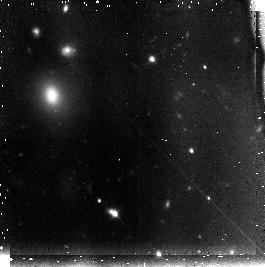
Target: field at RA 202.091°, Dec -31.607°
Instrument: NICMOS/NIC3
Filter: F110W
Exposure: 45 min
Observation ID: n95t20010

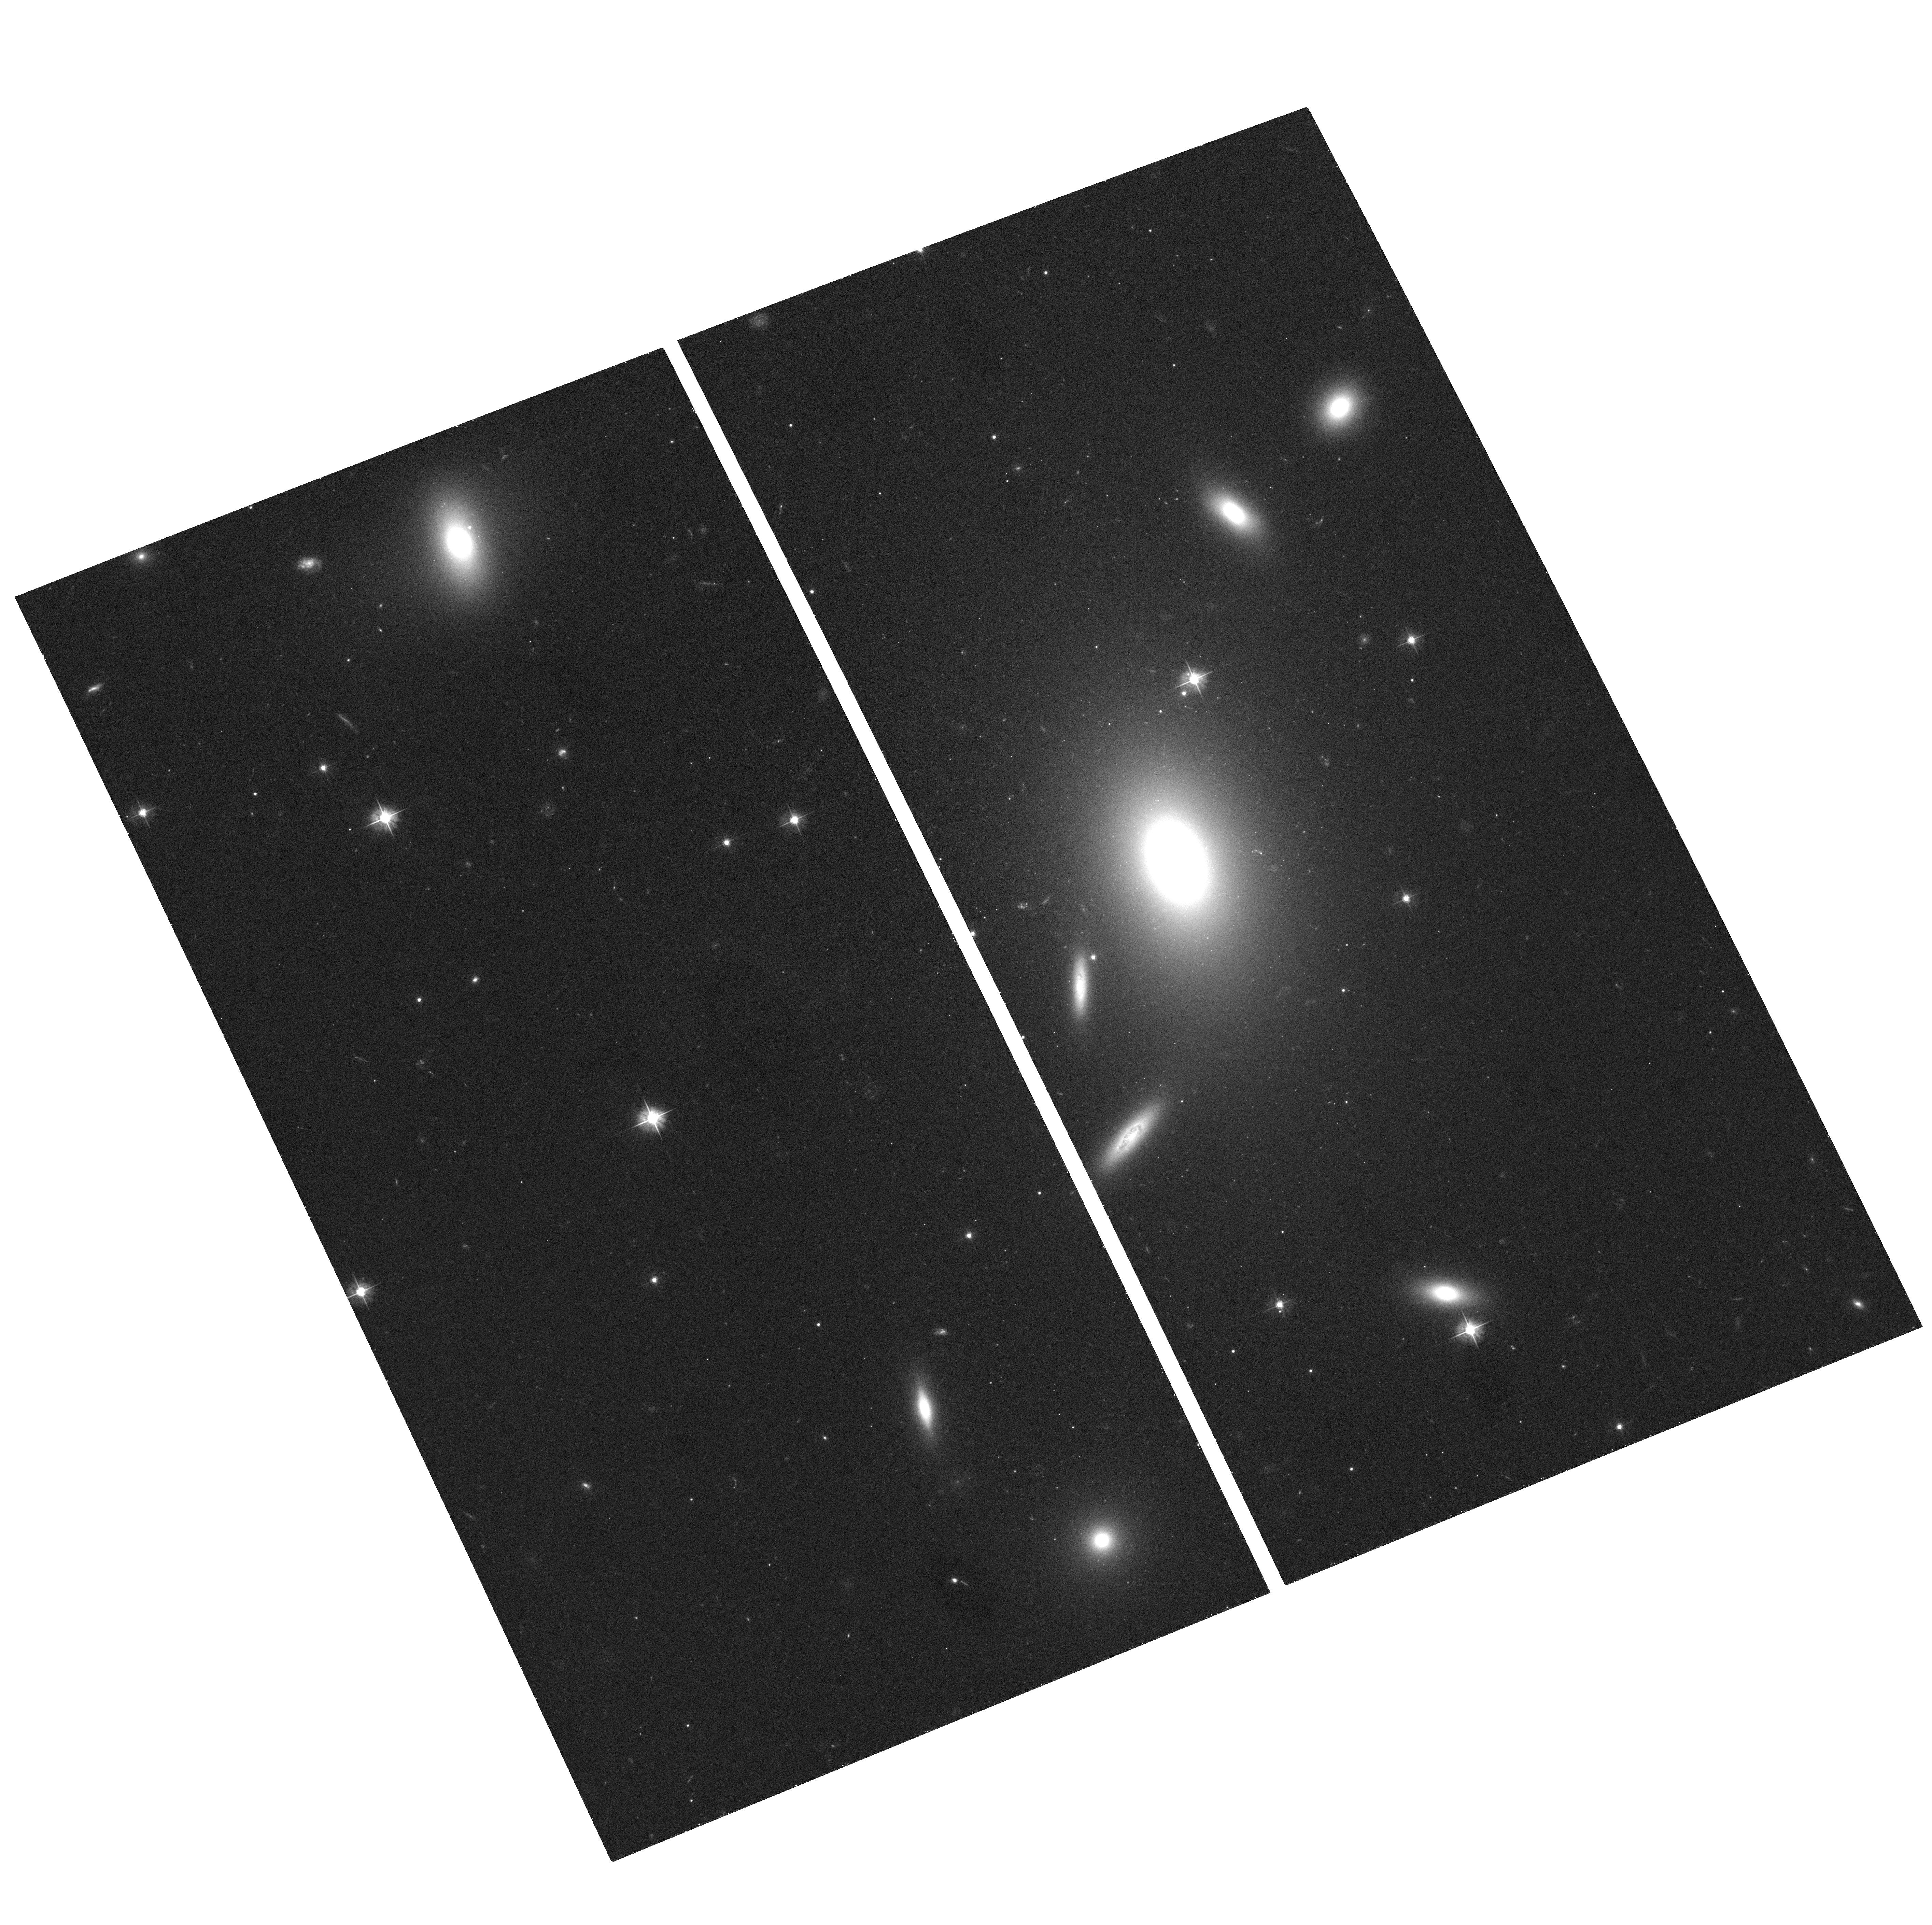
Target: ESO509-G008
Instrument: ACS/WFC
Filter: F475W
Exposure: 18 min
Observation ID: hst_10429_02_acs_wfc_f475w_j95t02

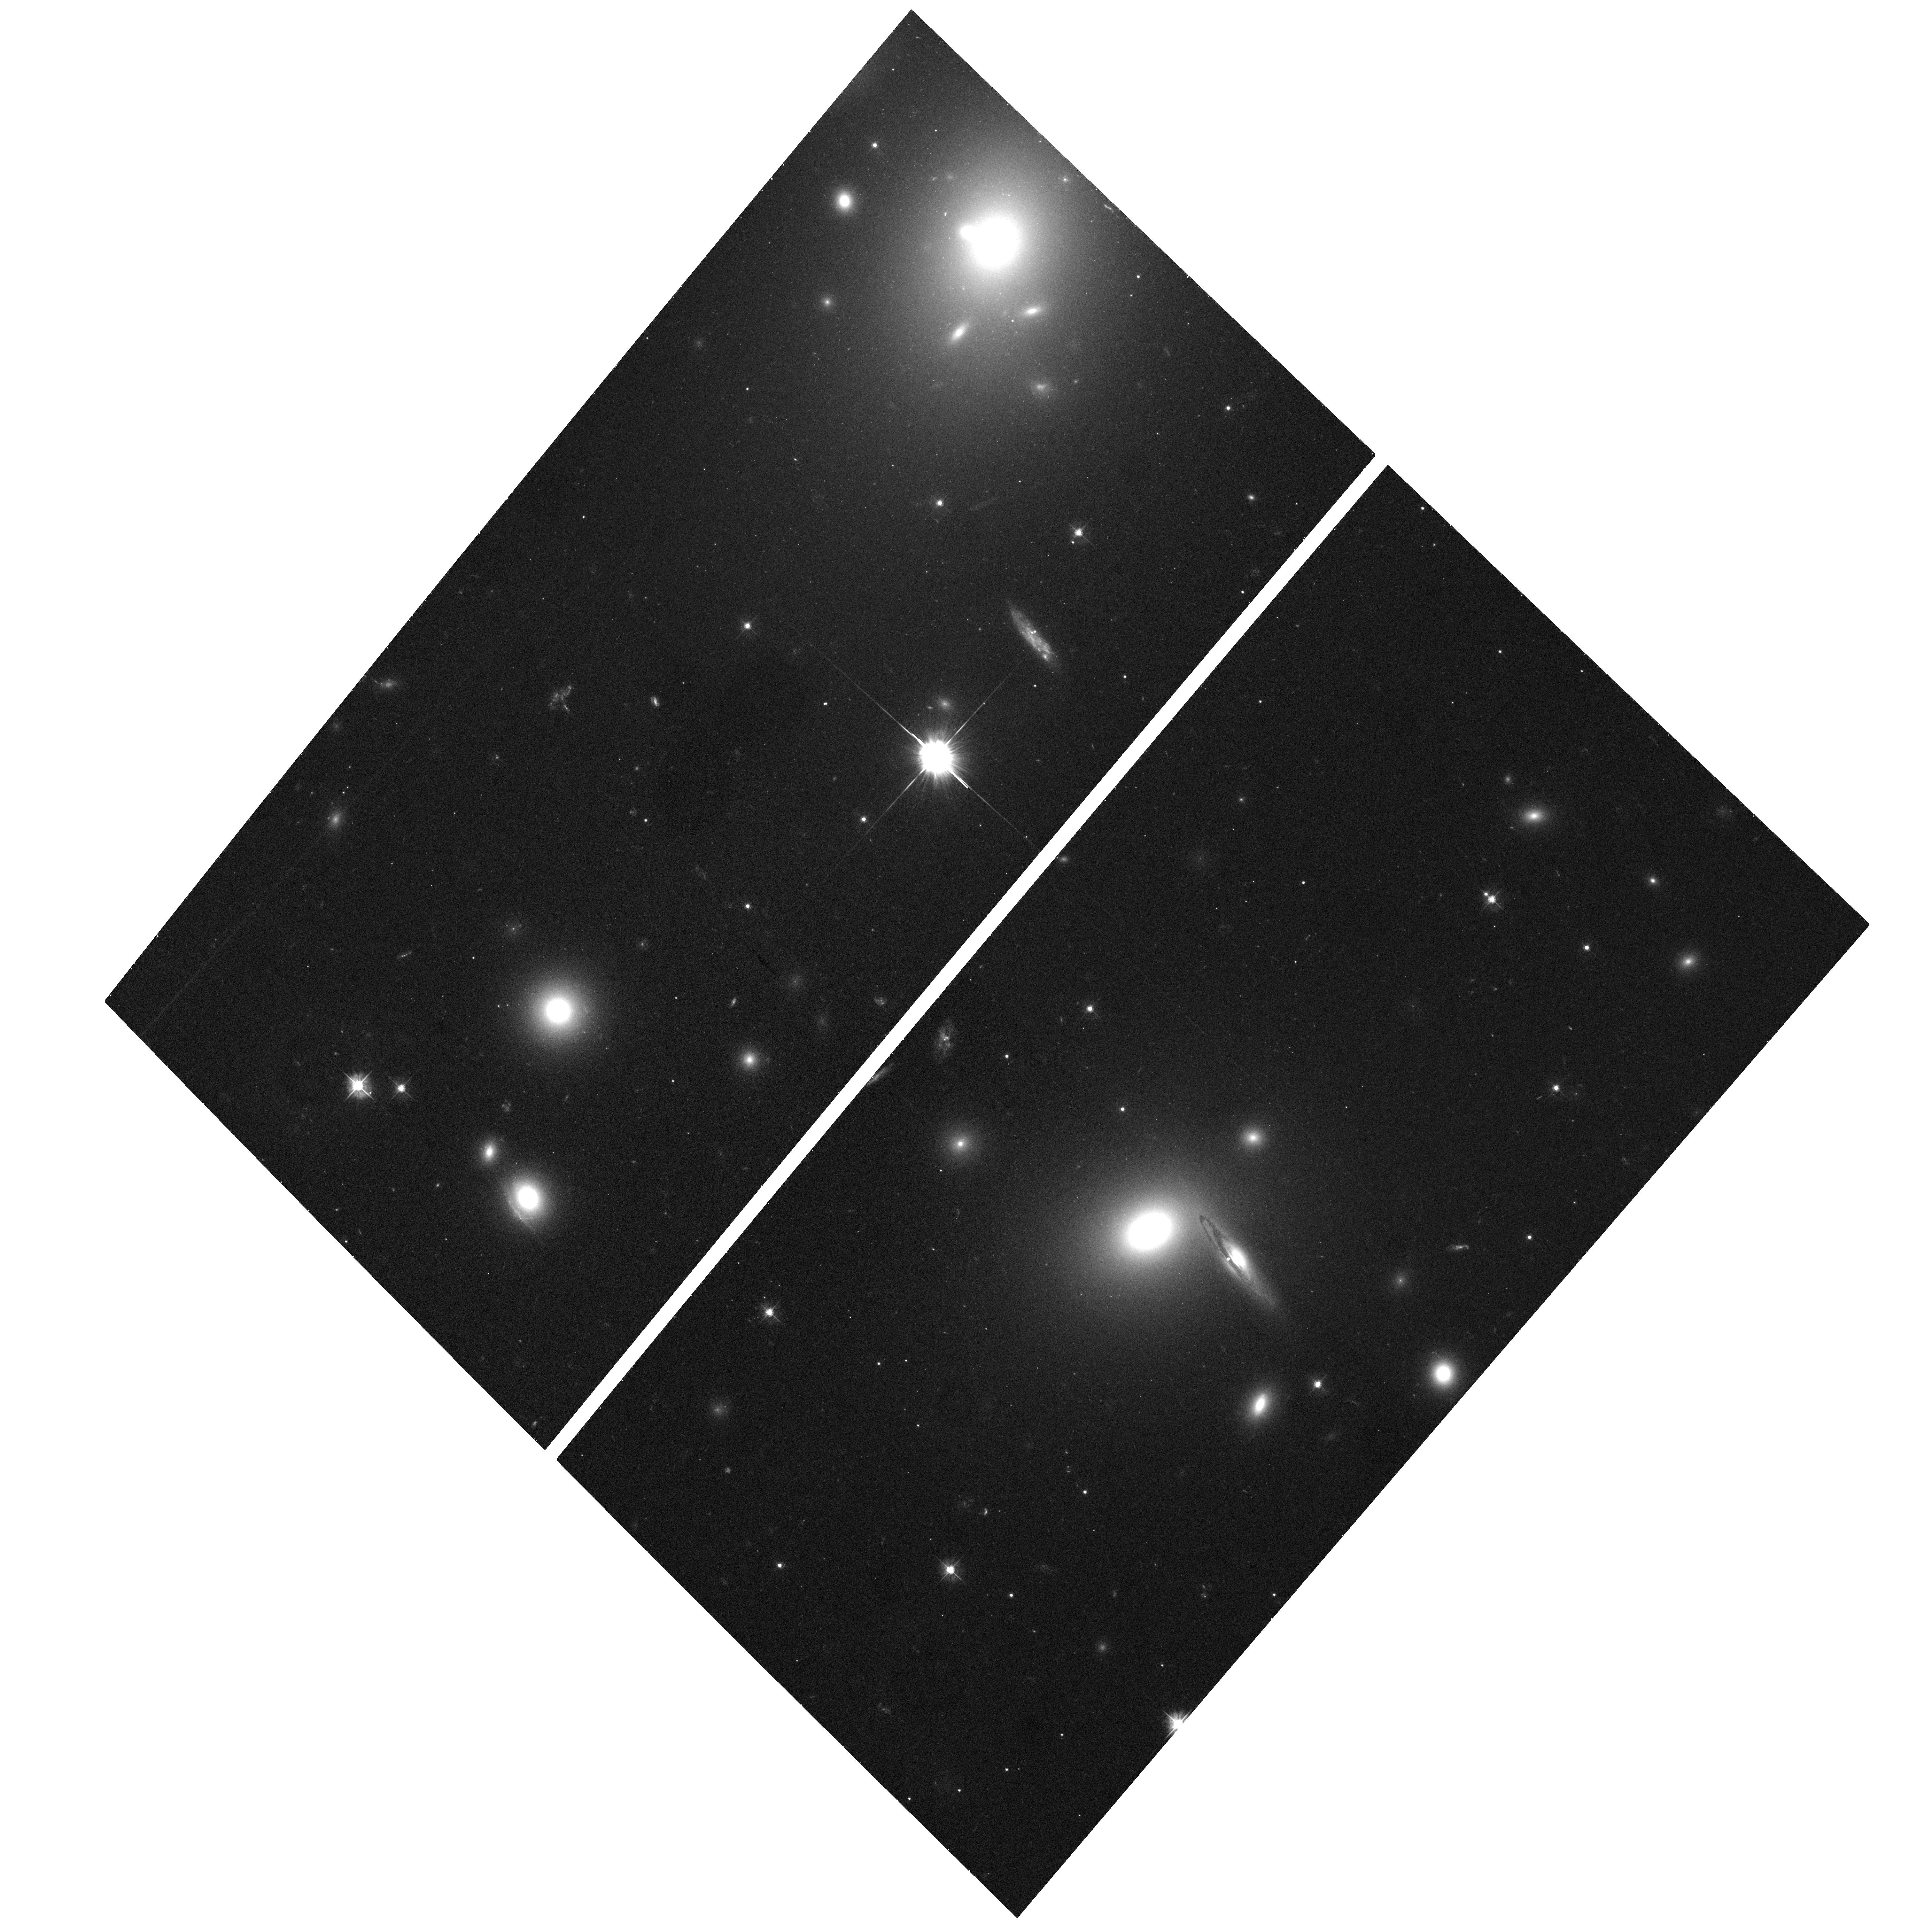
Target: 2MASXJ13275493-3132187
Instrument: ACS/WFC
Filter: F475W
Exposure: 18 min
Observation ID: hst_10429_24_acs_wfc_f475w_j95t24

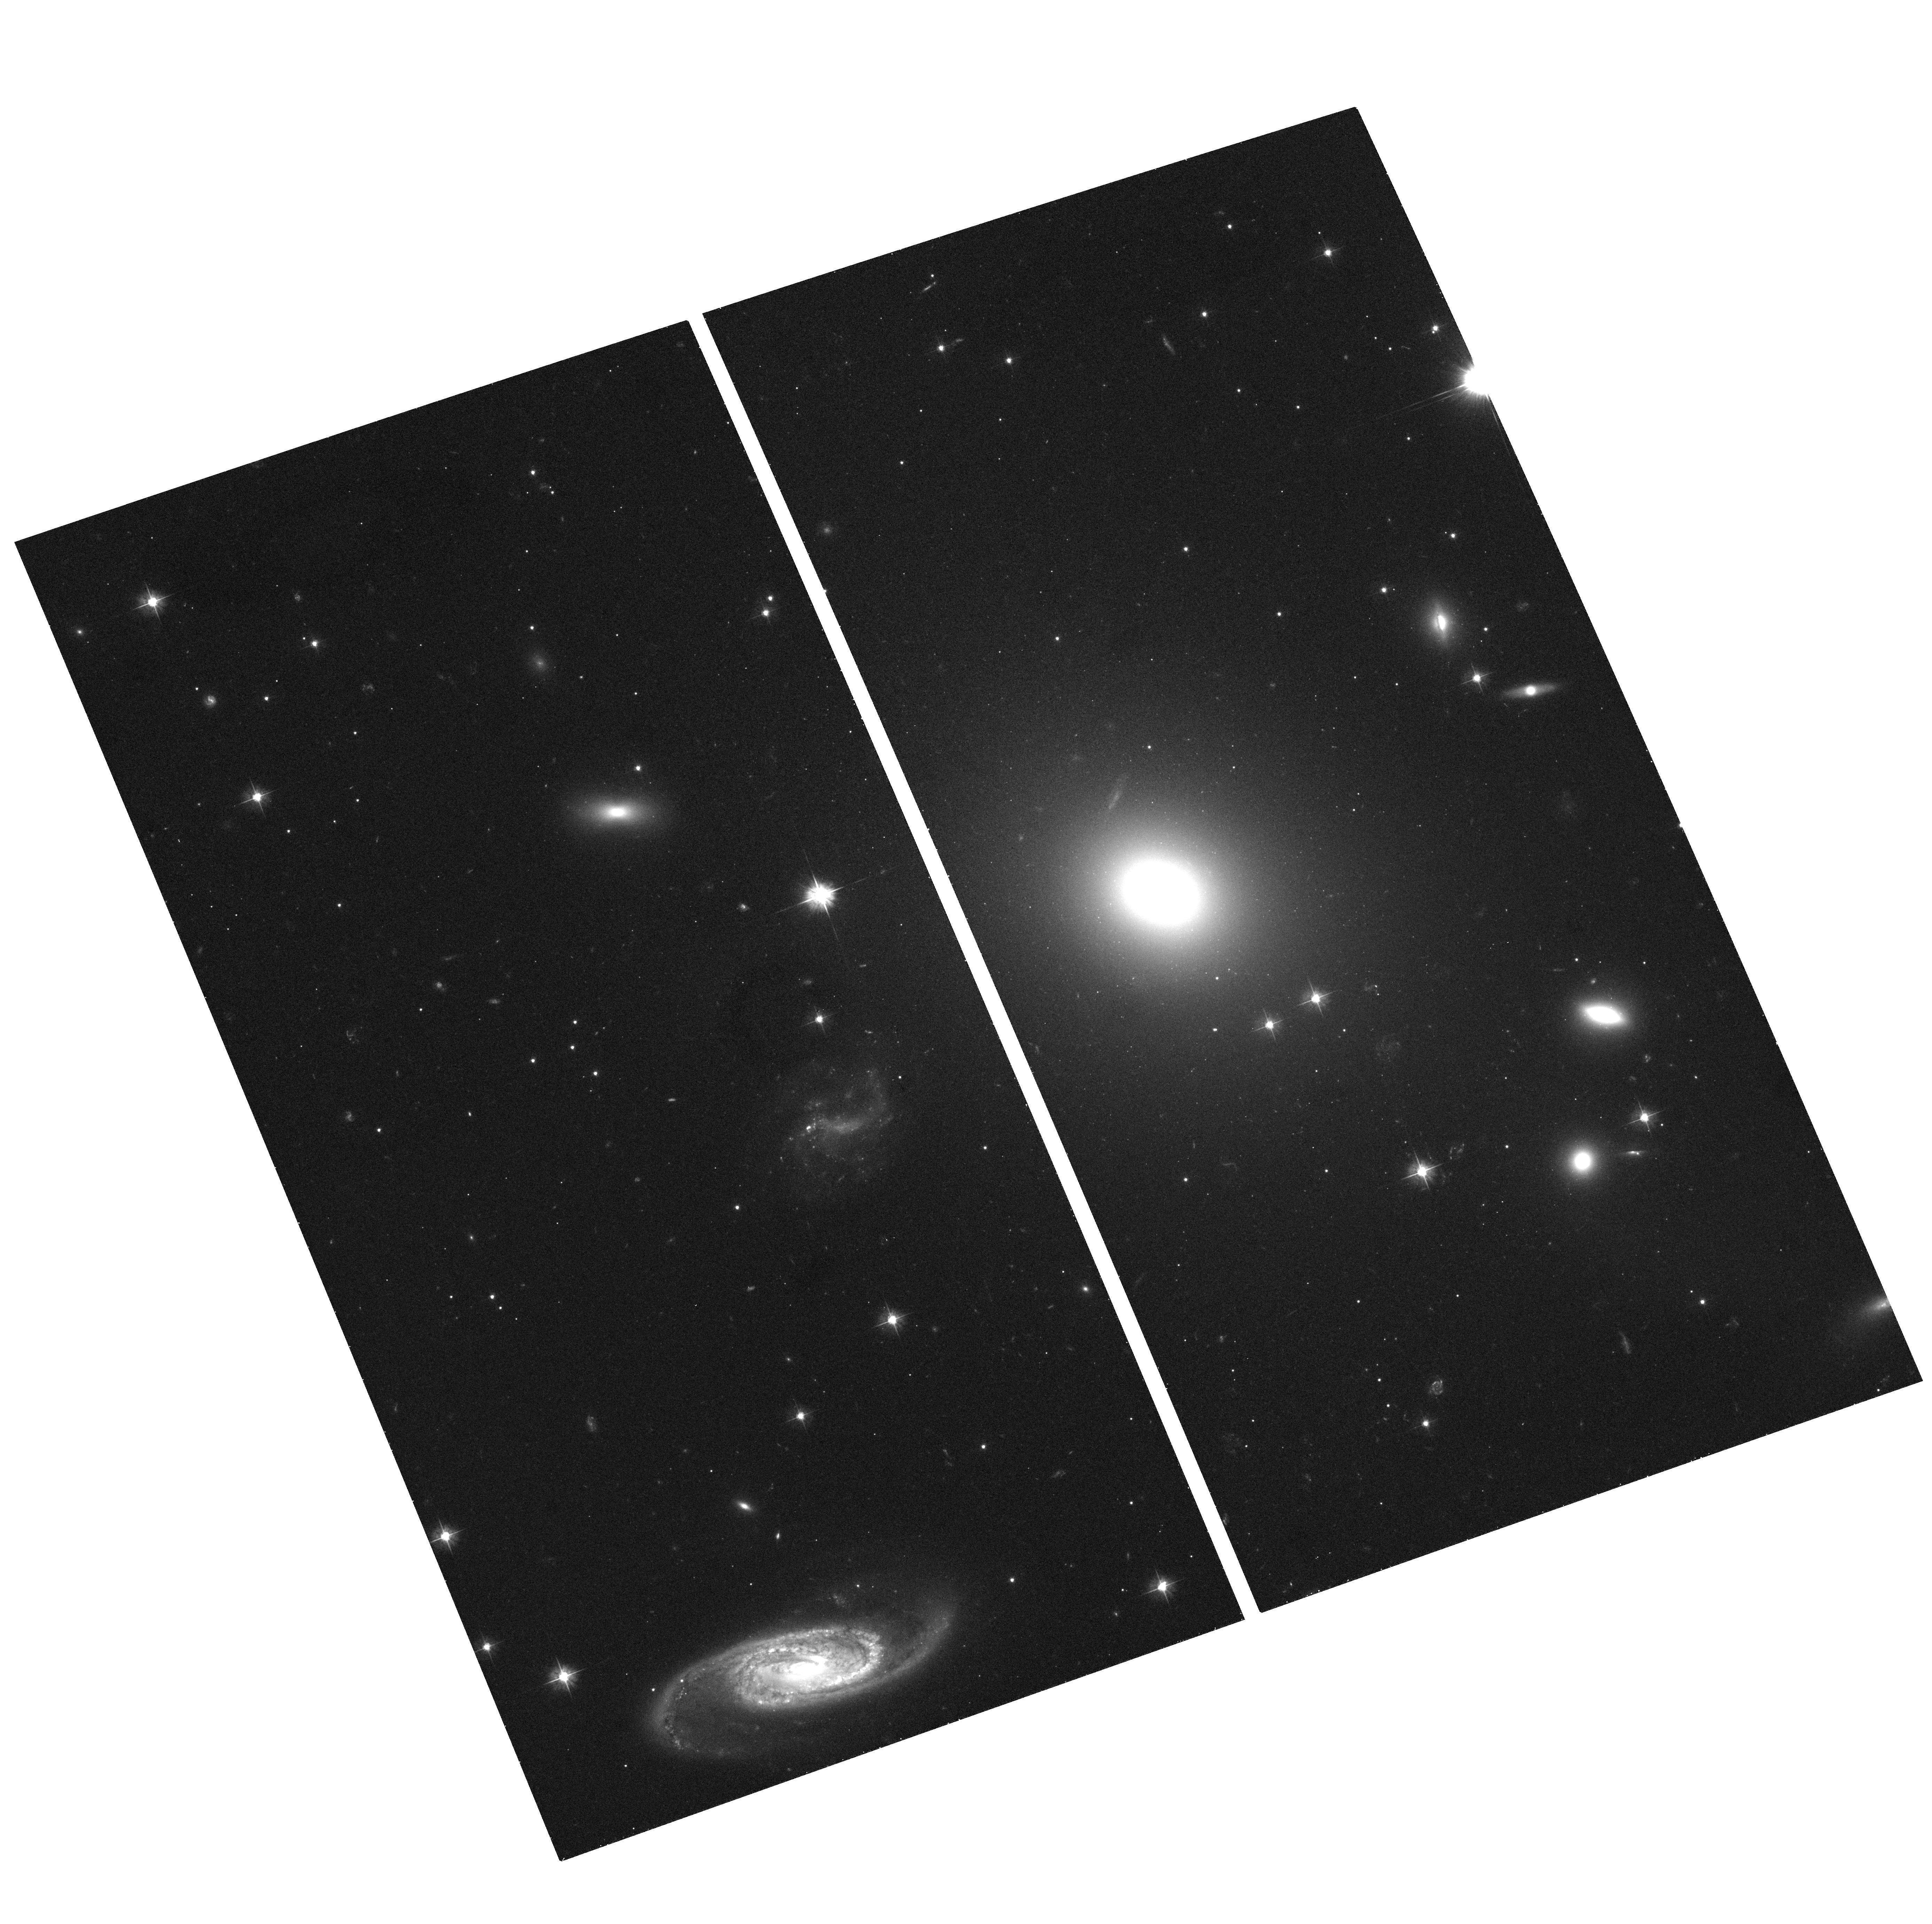
Target: ESO325-G004
Instrument: ACS/WFC
Filter: F475W
Exposure: 18 min
Observation ID: hst_10429_10_acs_wfc_f475w_j95t10

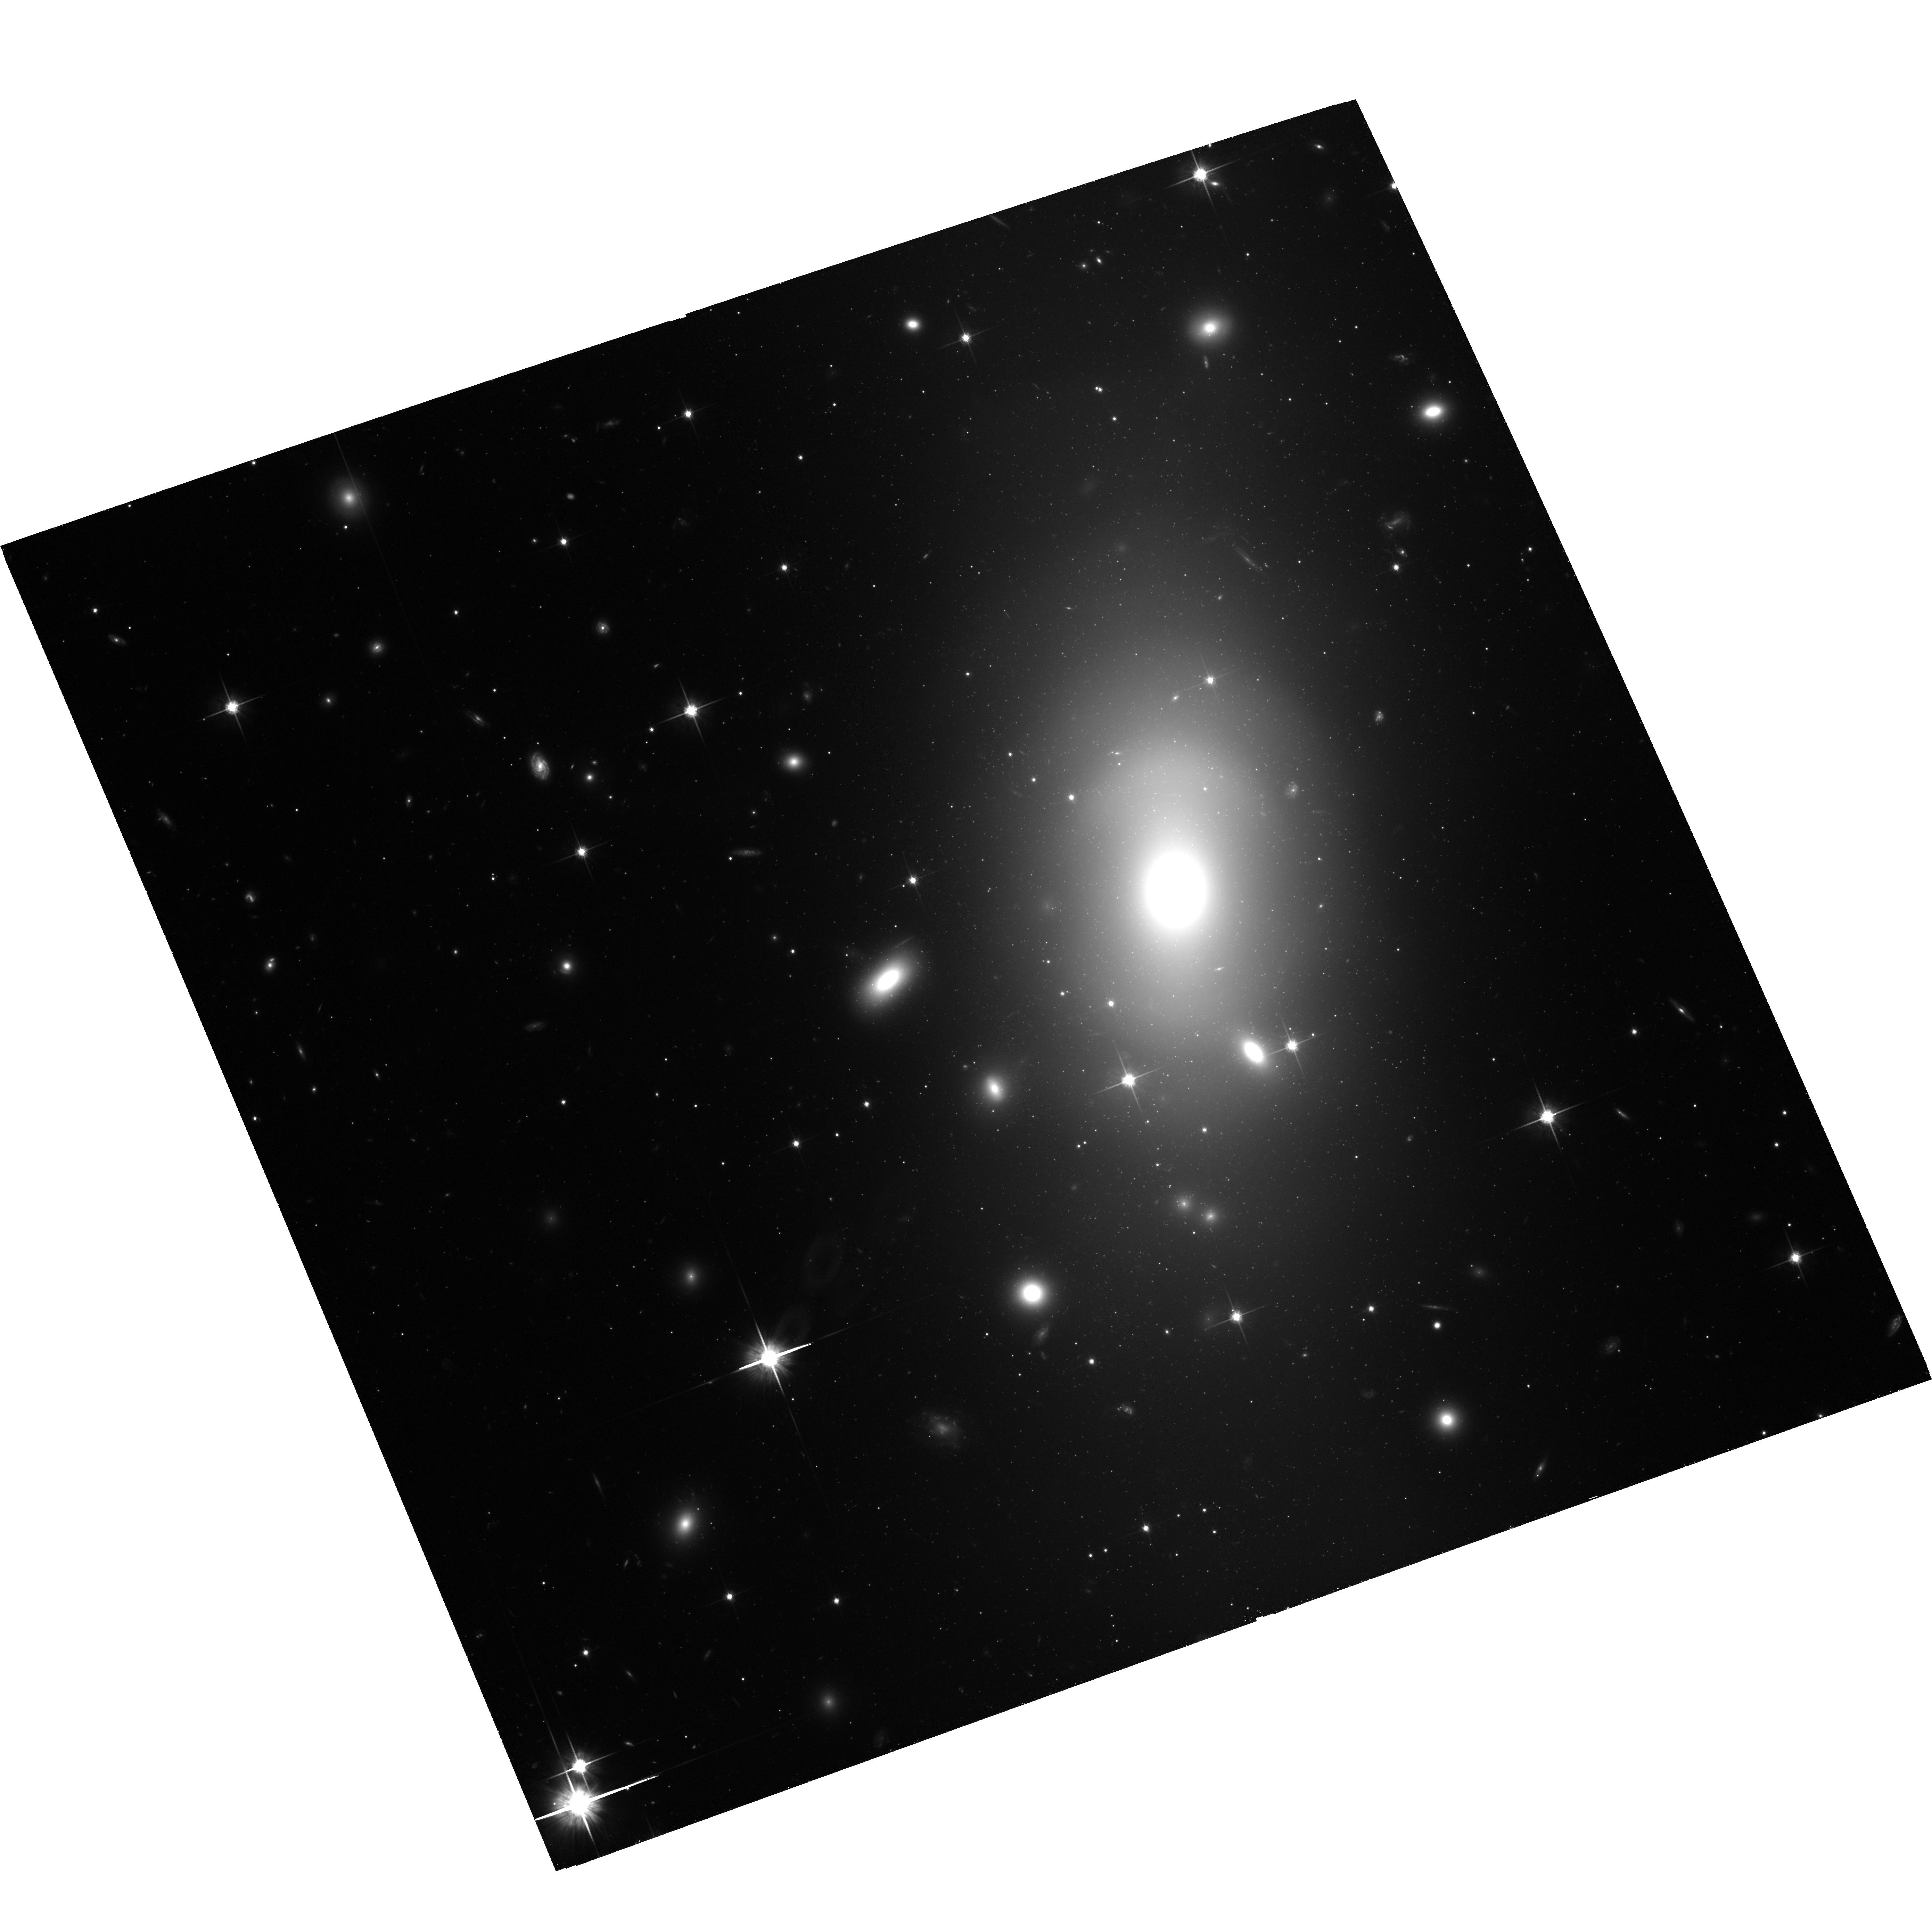
Target: ESO383-G076
Instrument: ACS/WFC
Filter: F814W
Exposure: 2.1 h
Observation ID: hst_10429_11_acs_wfc_f814w_j95t11

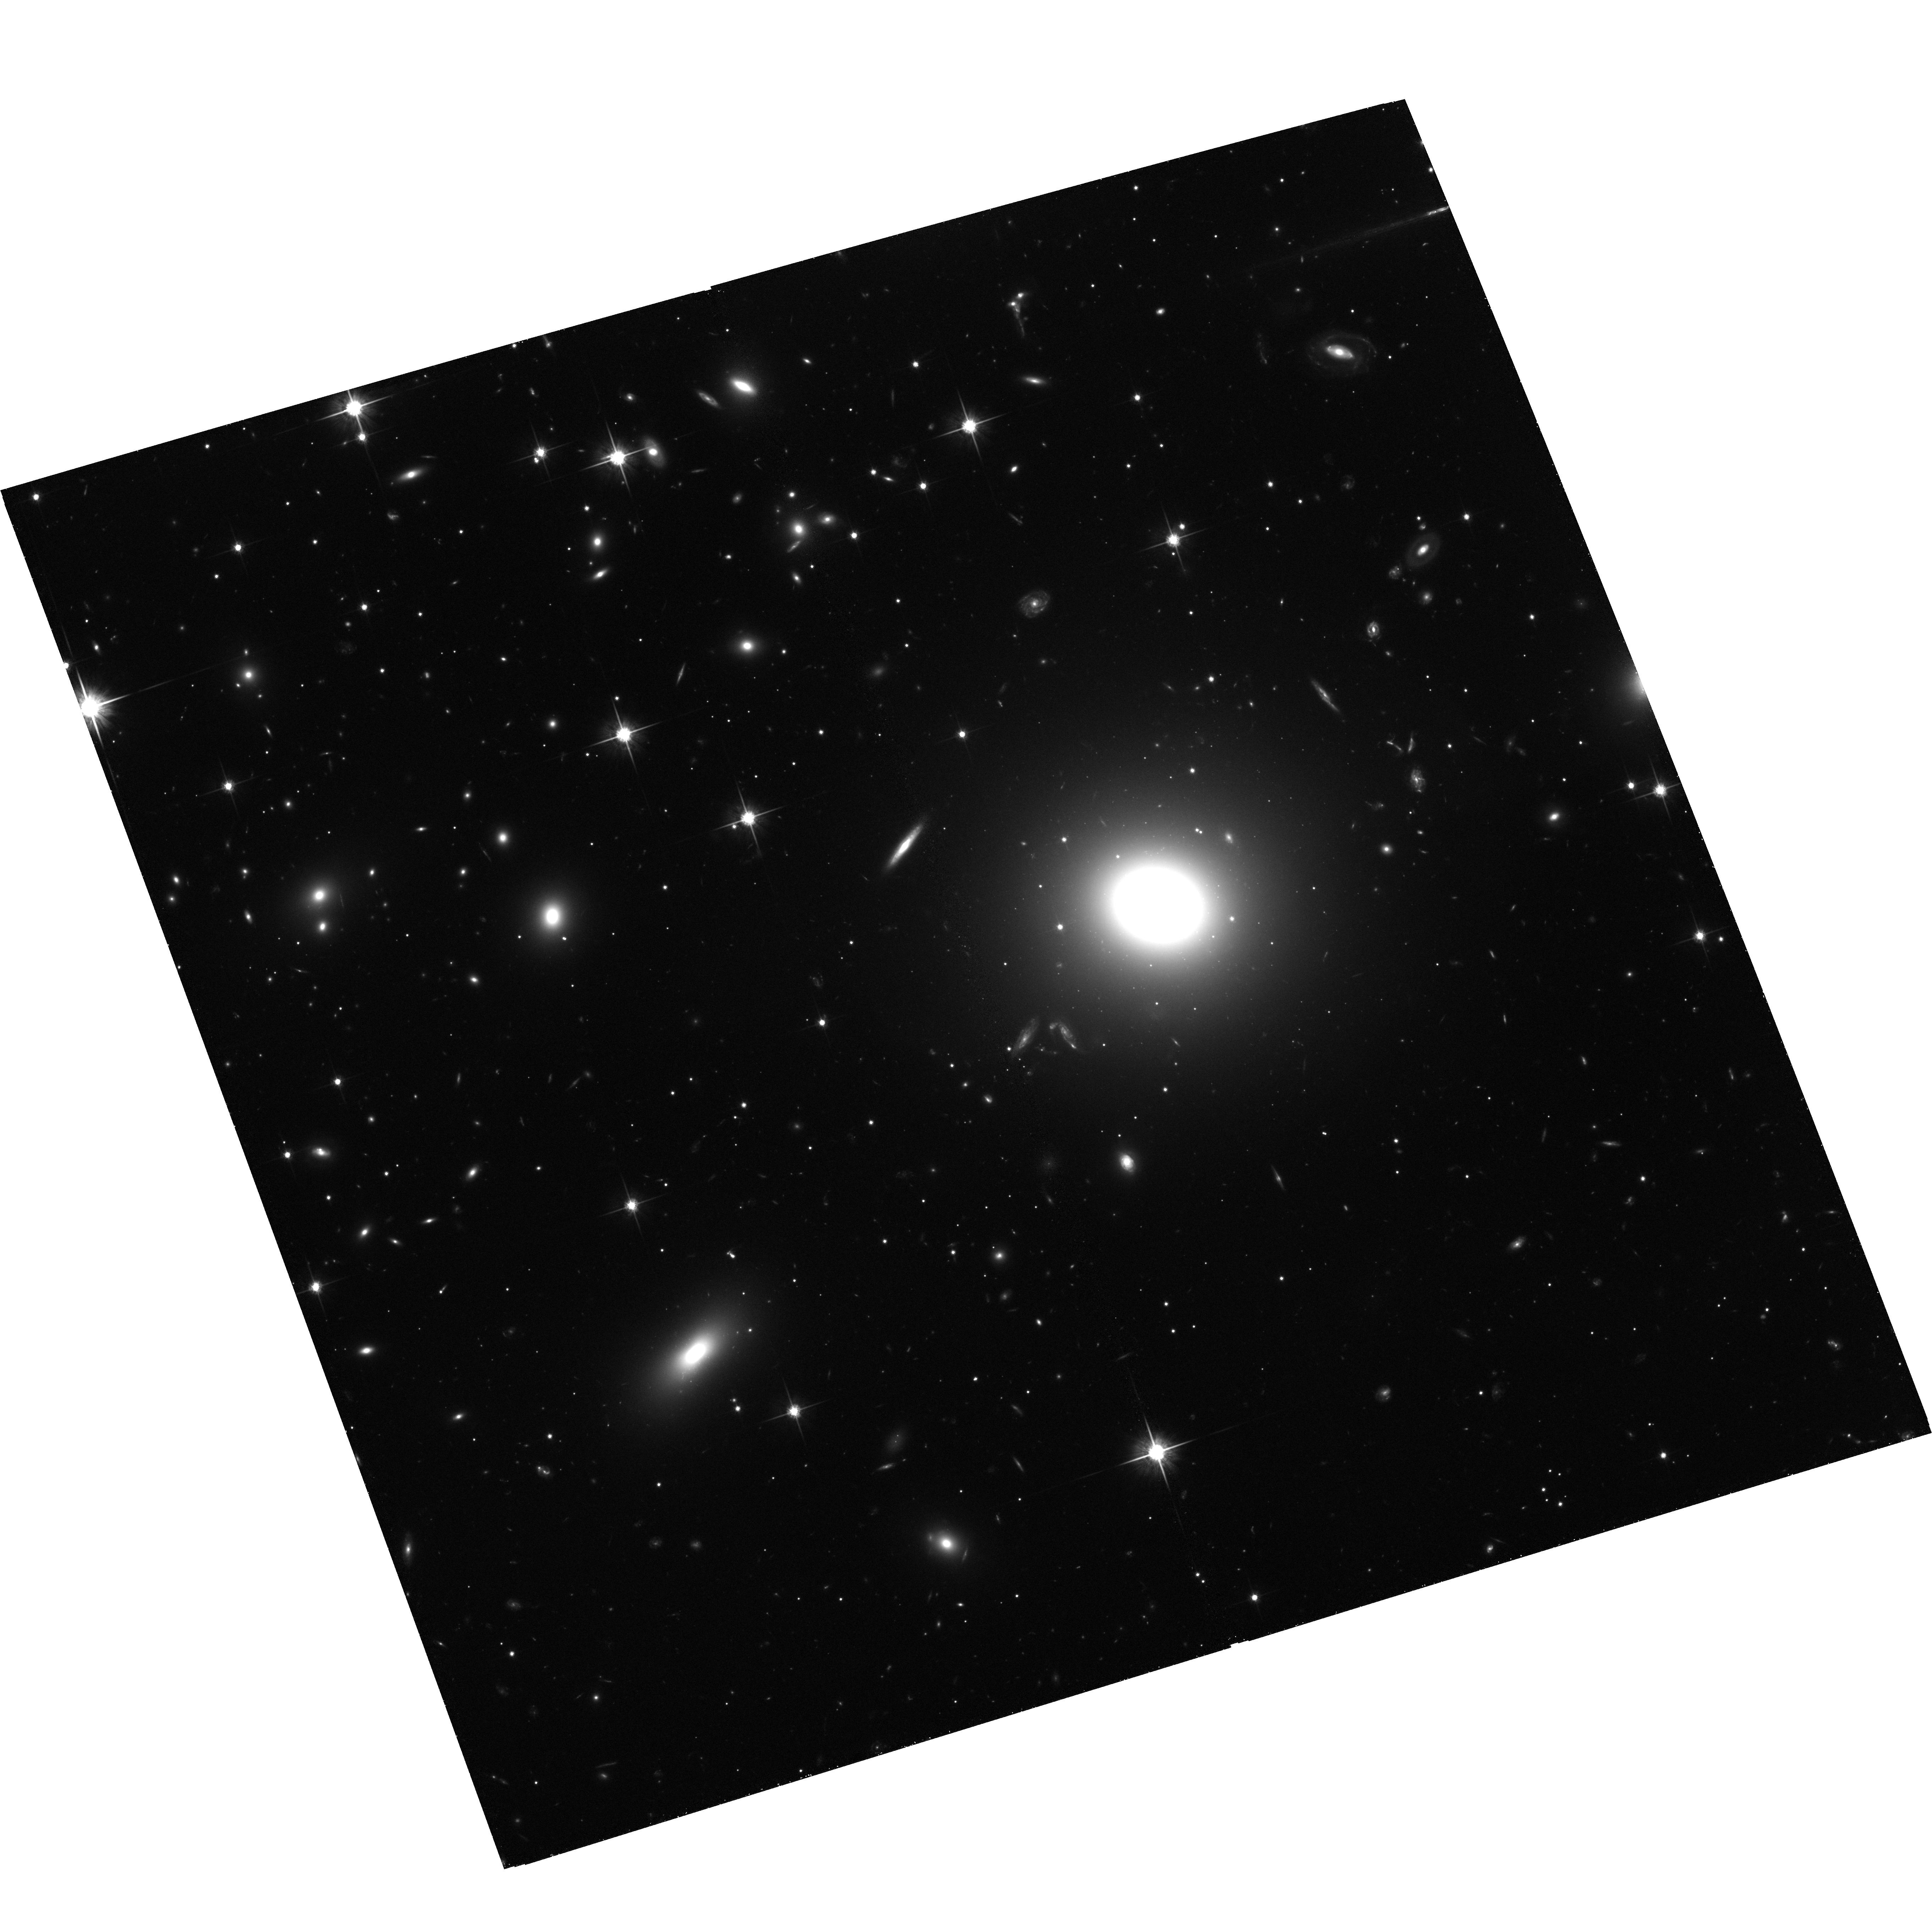
Target: 2MASXJ13481399-3322547
Instrument: ACS/WFC
Filter: F814W
Exposure: 2.1 h
Observation ID: hst_10429_15_acs_wfc_f814w_j95t15

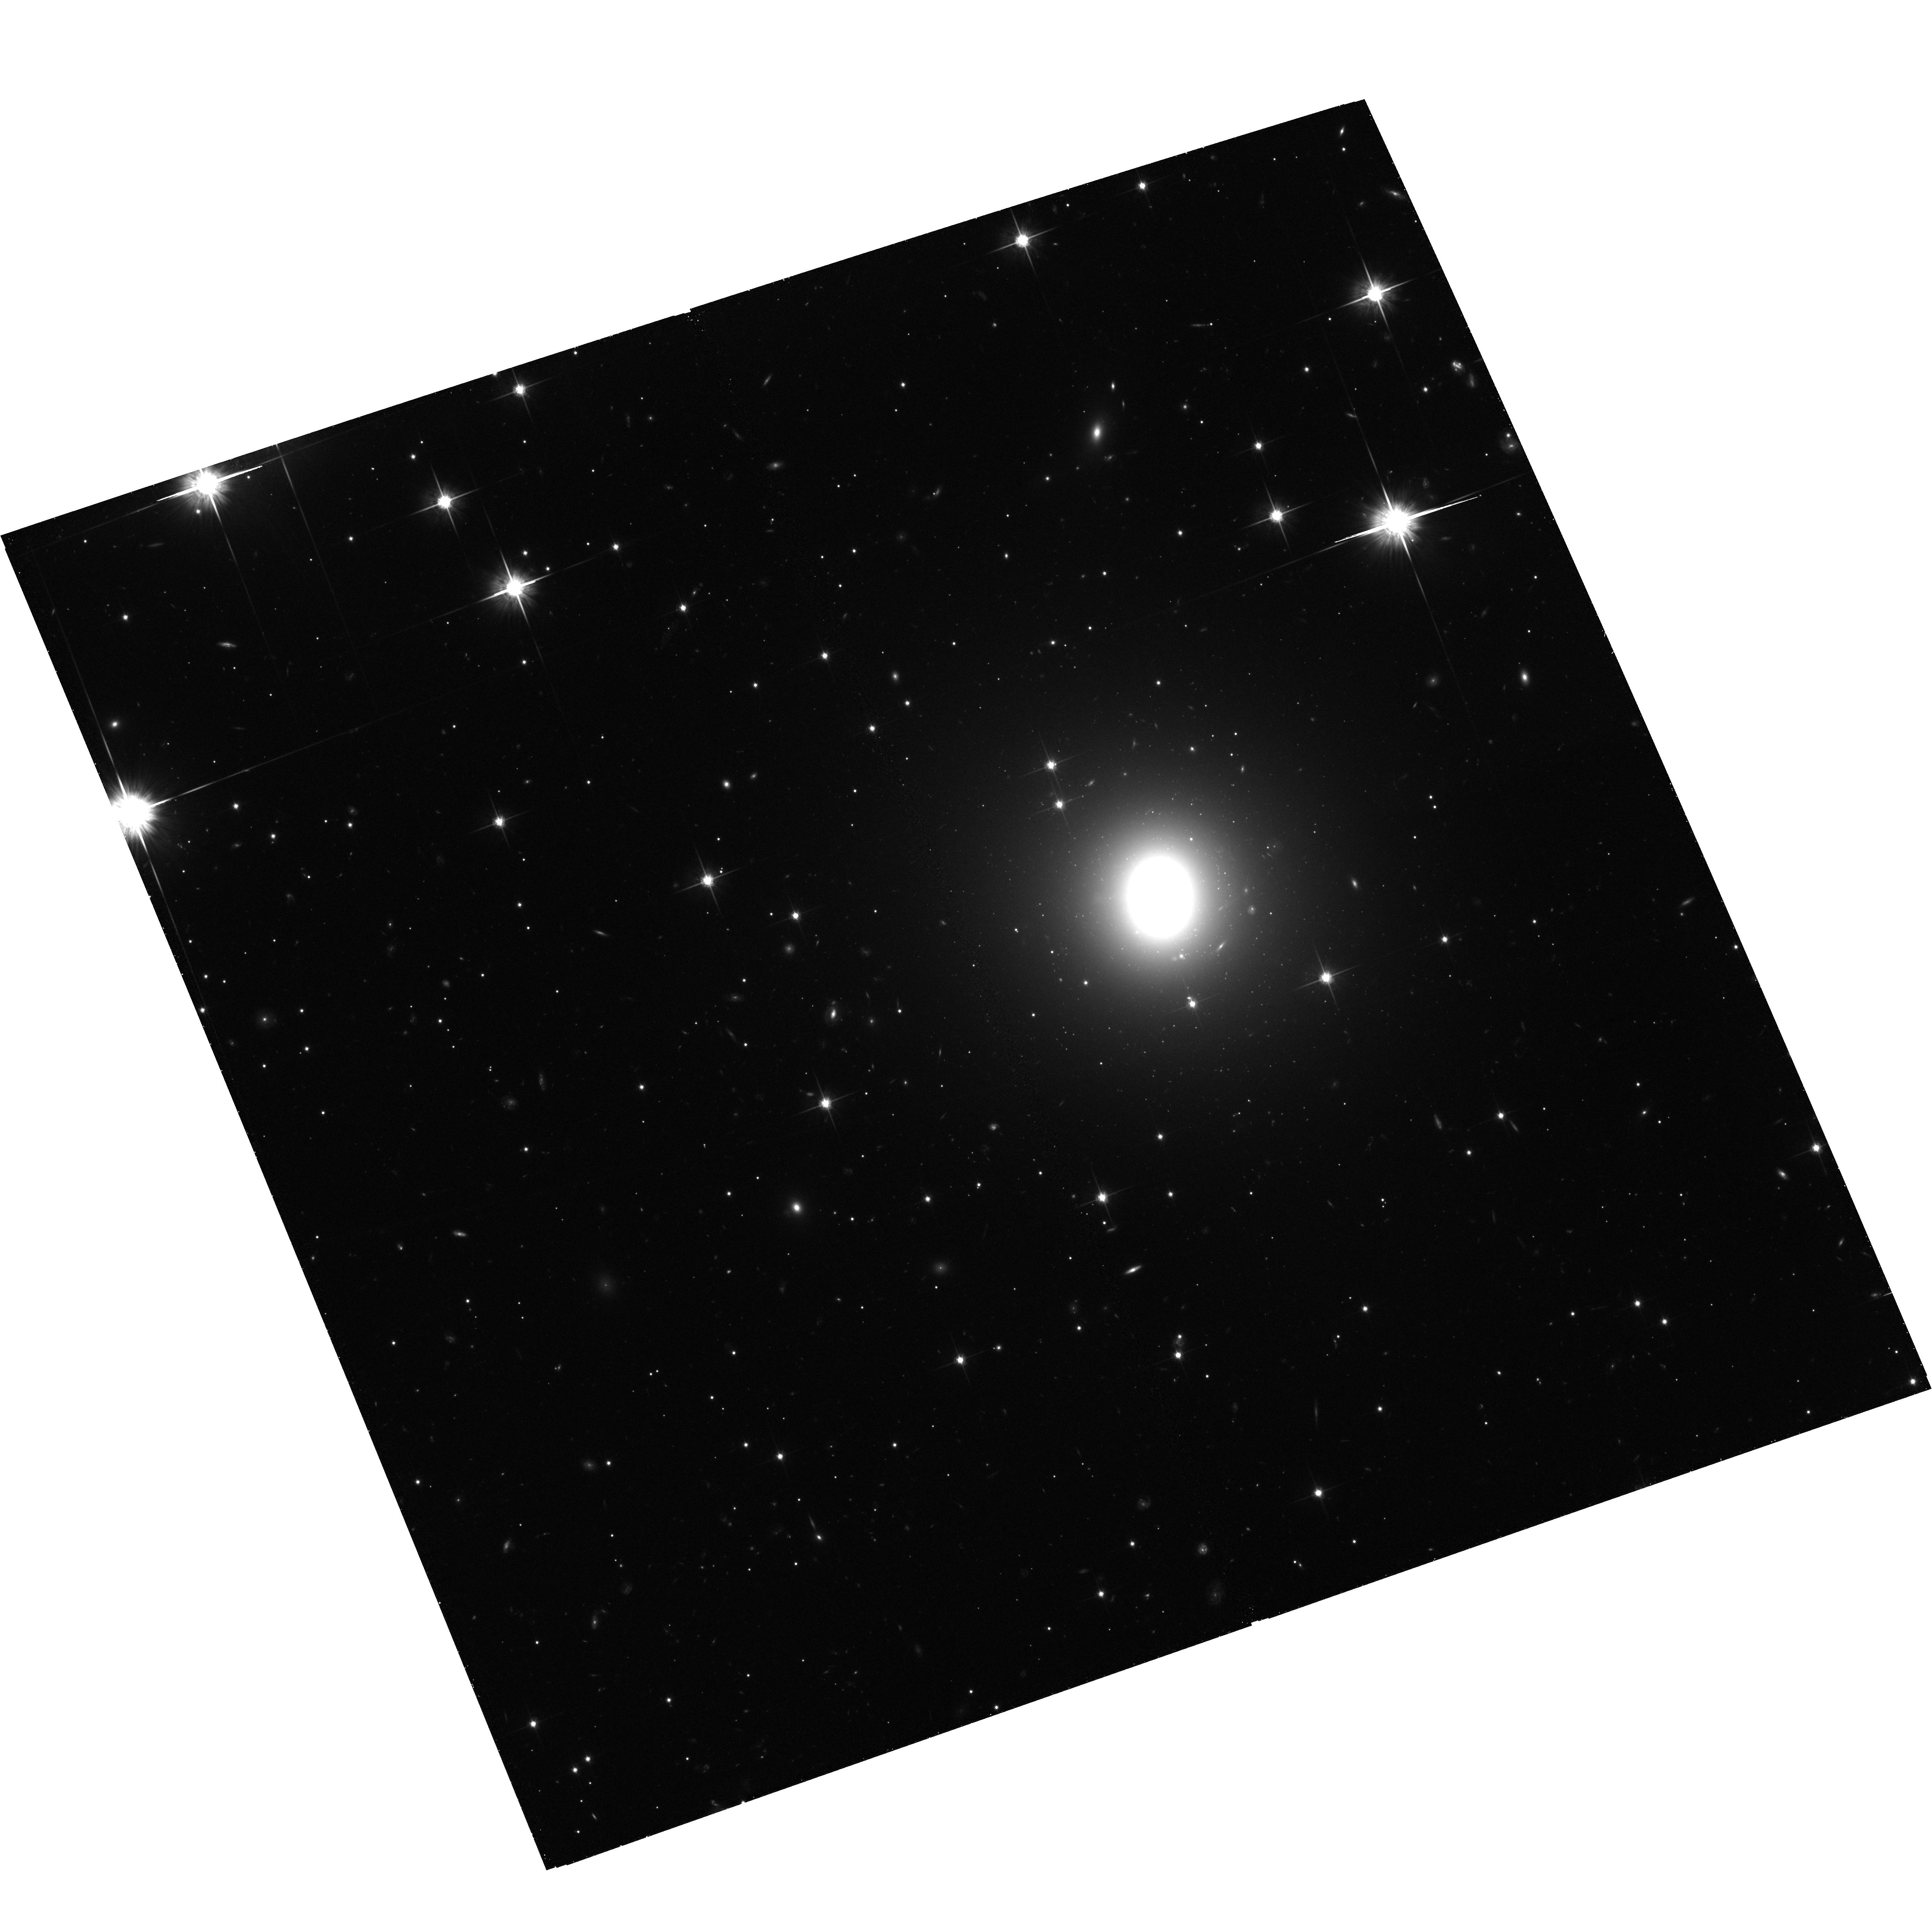
Target: ESO325-G016
Instrument: ACS/WFC
Filter: F814W
Exposure: 1.7 h
Observation ID: hst_10429_08_acs_wfc_f814w_j95t08

Streaming Towards Shapley: The Mass of the Richest Galaxy Concentration in the Local Universe (PI: Blakeslee, John P.)

The 600 km/s motion of the Local Group (LG) with respect to the cosmic microwave background (CMB) is now known to high accuracy. However, its precise origin remains poorly understood. The contribution to the motion from the pull of the rich Shapley supercluster at z = 0.048 is particularly controversial. This extreme mass concentration contains more than 20 Abell clusters within 35 Mpc of its very rich central cluster A3558, and is recognized as both the optically richest and the most X-ray luminous structure in the local (z < 0.1) universe. Yet, published values for the mass of Shapley continue to differ by an order of magnitude, and recent estimates of its pull on the LG range from negligible (20 km/s) to highly significant (300 km/s or more). Here we propose to resolve this key issue by using ACS to measure high-precision surface brightness fluctuation (SBF) distances in order to make a direct measurement of the infall towards Shapley. We will target three Shapley foreground clusters where the infall is expected to be high (possibly 1000 km/s or more), as well as the Shapley core, in order to test the assumption that it is at rest in the CMB. Prior to ACS, the Shapley region was unreachable for SBF, but ACS doubles the distance range of the SBF method with HST, enabling the distances to be measured to the required accuracy. The proposed measurements will place a firm limit on the largest mass fluctuation in the nearby universe and finally determine its contribution to the observed CMB dipole.